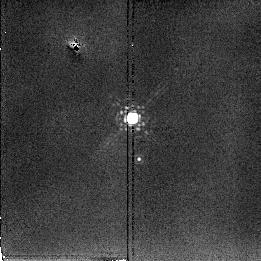
Target: ARP220-PSF. Instrument: NICMOS/NIC2. Filter: F222M. Exposure: 2 min. Observation ID: n3uwa1020

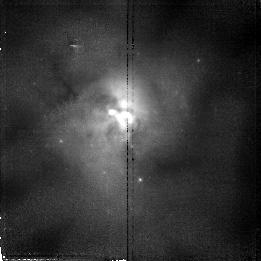
Target: ARP220. Instrument: NICMOS/NIC2. Filter: F110W. Exposure: 17 min. Observation ID: n3uw01020

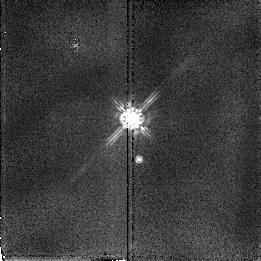
Target: ARP220-PSF. Instrument: NICMOS/NIC2. Filter: F160W. Exposure: 2 min. Observation ID: n3uwa1030

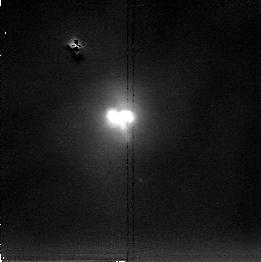
Target: ARP220. Instrument: NICMOS/NIC2. Filter: F222M. Exposure: 17 min. Observation ID: n3uw01030

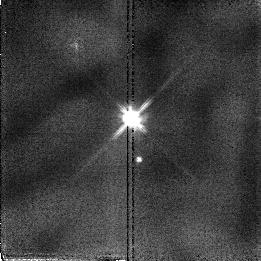
Target: ARP220-PSF. Instrument: NICMOS/NIC2. Filter: F110W. Exposure: 2 min. Observation ID: n3uwa1010

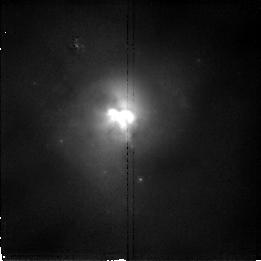
Target: ARP220. Instrument: NICMOS/NIC2. Filter: F160W. Exposure: 17 min. Observation ID: n3uw01010

ULTRALUMINOUS IR GALAXIES (PI: Scoville, Nicholas Z.)

The luminous IRAS Galaxies are probably powered by nuclear starbursts and/or central AGNs; many of these systems exhibit evidence of recent galactic interaction or merging. For a sample of ultraluminous IRAS galaxies, we propose high resolution J and H and K imaging to probe for multiple galctic nuclei, stellar bars and AGNs. Most of these objects are at z<0.1 (distances 77-400 Mpc)with 0.15" resolution corresponding to 55-300pc. Imaging in all 3 bands will yield estimates of the dust extinction and constrain the intrinsic colors of the luminosity sources, be they a starburst clusters, evolved stellar populations or AGNs. For the broadband imaging, PSF stars will be observed. In systems with appropriate redshift for the NICMOS filter set, P-alpha images will be obtained to quantitatively assess the relative luminosities of the starburst and point-like AGN sources. (Timing is such that no parallels should be done with WFPC2 or STIS.)